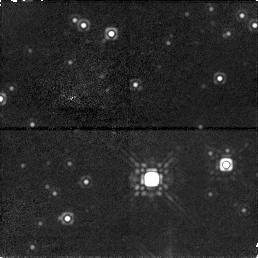
Target: GRS1915+105. Instrument: NICMOS/NIC1. Filter: F160W. Exposure: 17 min. Observation ID: n4ef01020

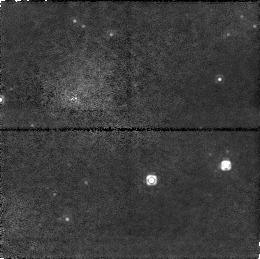
Target: GRS1915+105. Instrument: NICMOS/NIC1. Filter: F110W. Exposure: 15 min. Observation ID: n4ef01010

THE SUPERLUMINAL SOURCE GRS 1915+105: A RUNAWAY BLACK HOLE ? (PI: Mirabel, Felix I.)

We will measure the proper motion of the center of mass of GRS~1915+105 to improve our understanding of the genesis and fate of black holes. GRS~1915+105 is a well-established black hole binary system with superluminal ejections. Our VLA and VLBA observations suggest proper motions of 8 mas/year of the radio core (center of ejections), which at the distance of GRS 1915+105 corresponds to $\sim$ 500 km s$^(- 1)$. However, it has been difficult to estimate possible systematic errors in the absolute astrometry with the radio interferometers. The infrared counterpart in quiescence has J$\sim$18mag, H$\sim$16mag, and K$\sim$14mag (Mirabel et al. 1994), and we propose to confirm the proper motion of the binary using NICMOS images taken one year apart. If the proper motion of GRS 1915+105 is confirmed beyond doubt, the proposed observations will support the idea that a significant fraction of the collapsed massive stars are runaway black holes, and that natal recoils give rise to an intergalactic black-hole population analogous to the intergalactic population of neutron stars.